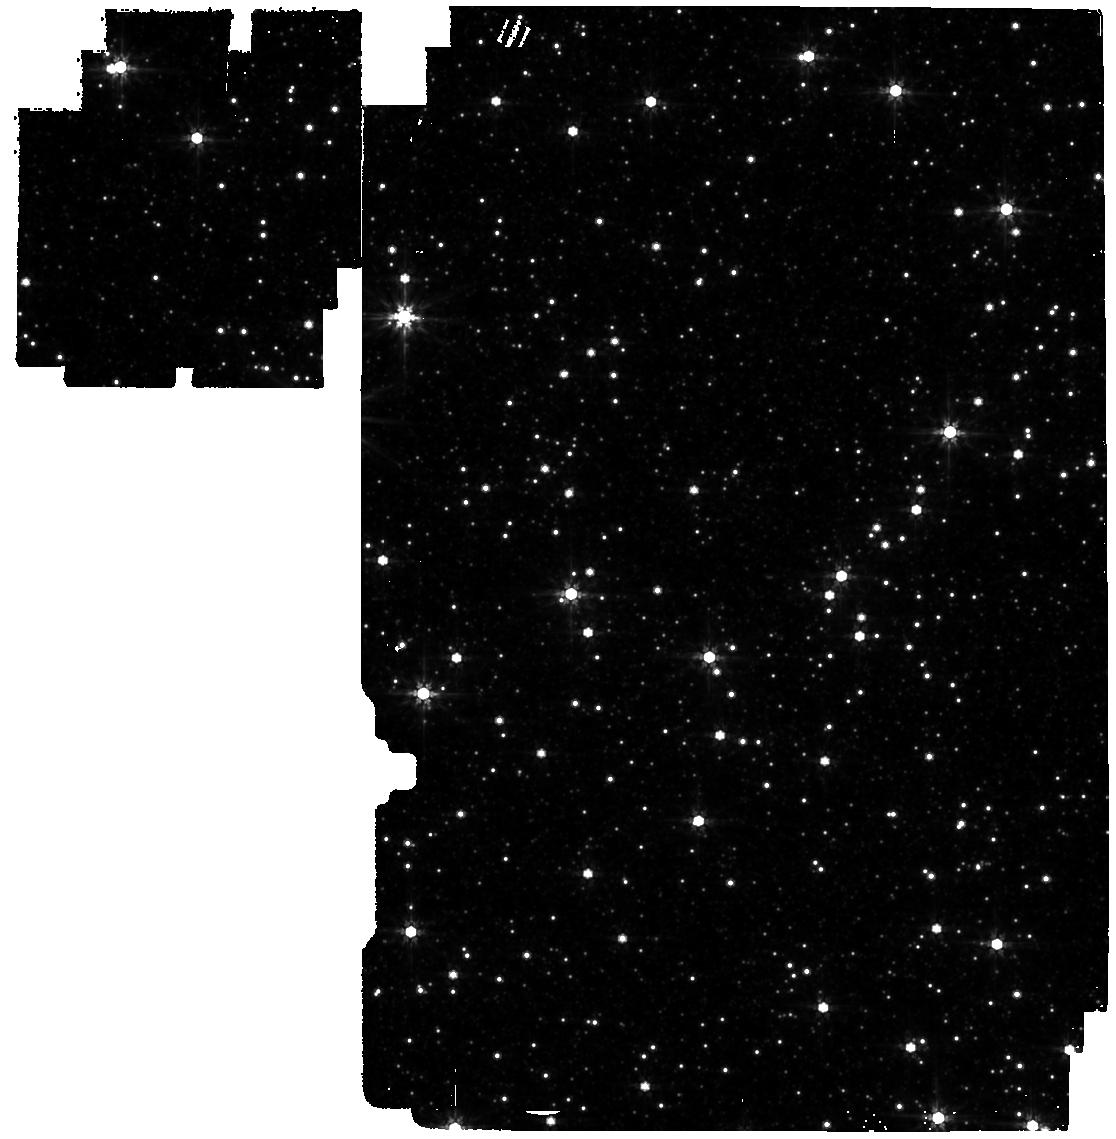
Target: OMEGACEN. Instrument: MIRI. Filter: F770W. Exposure: 35 min. Observation ID: jw04343-o001_t001_miri_f770w

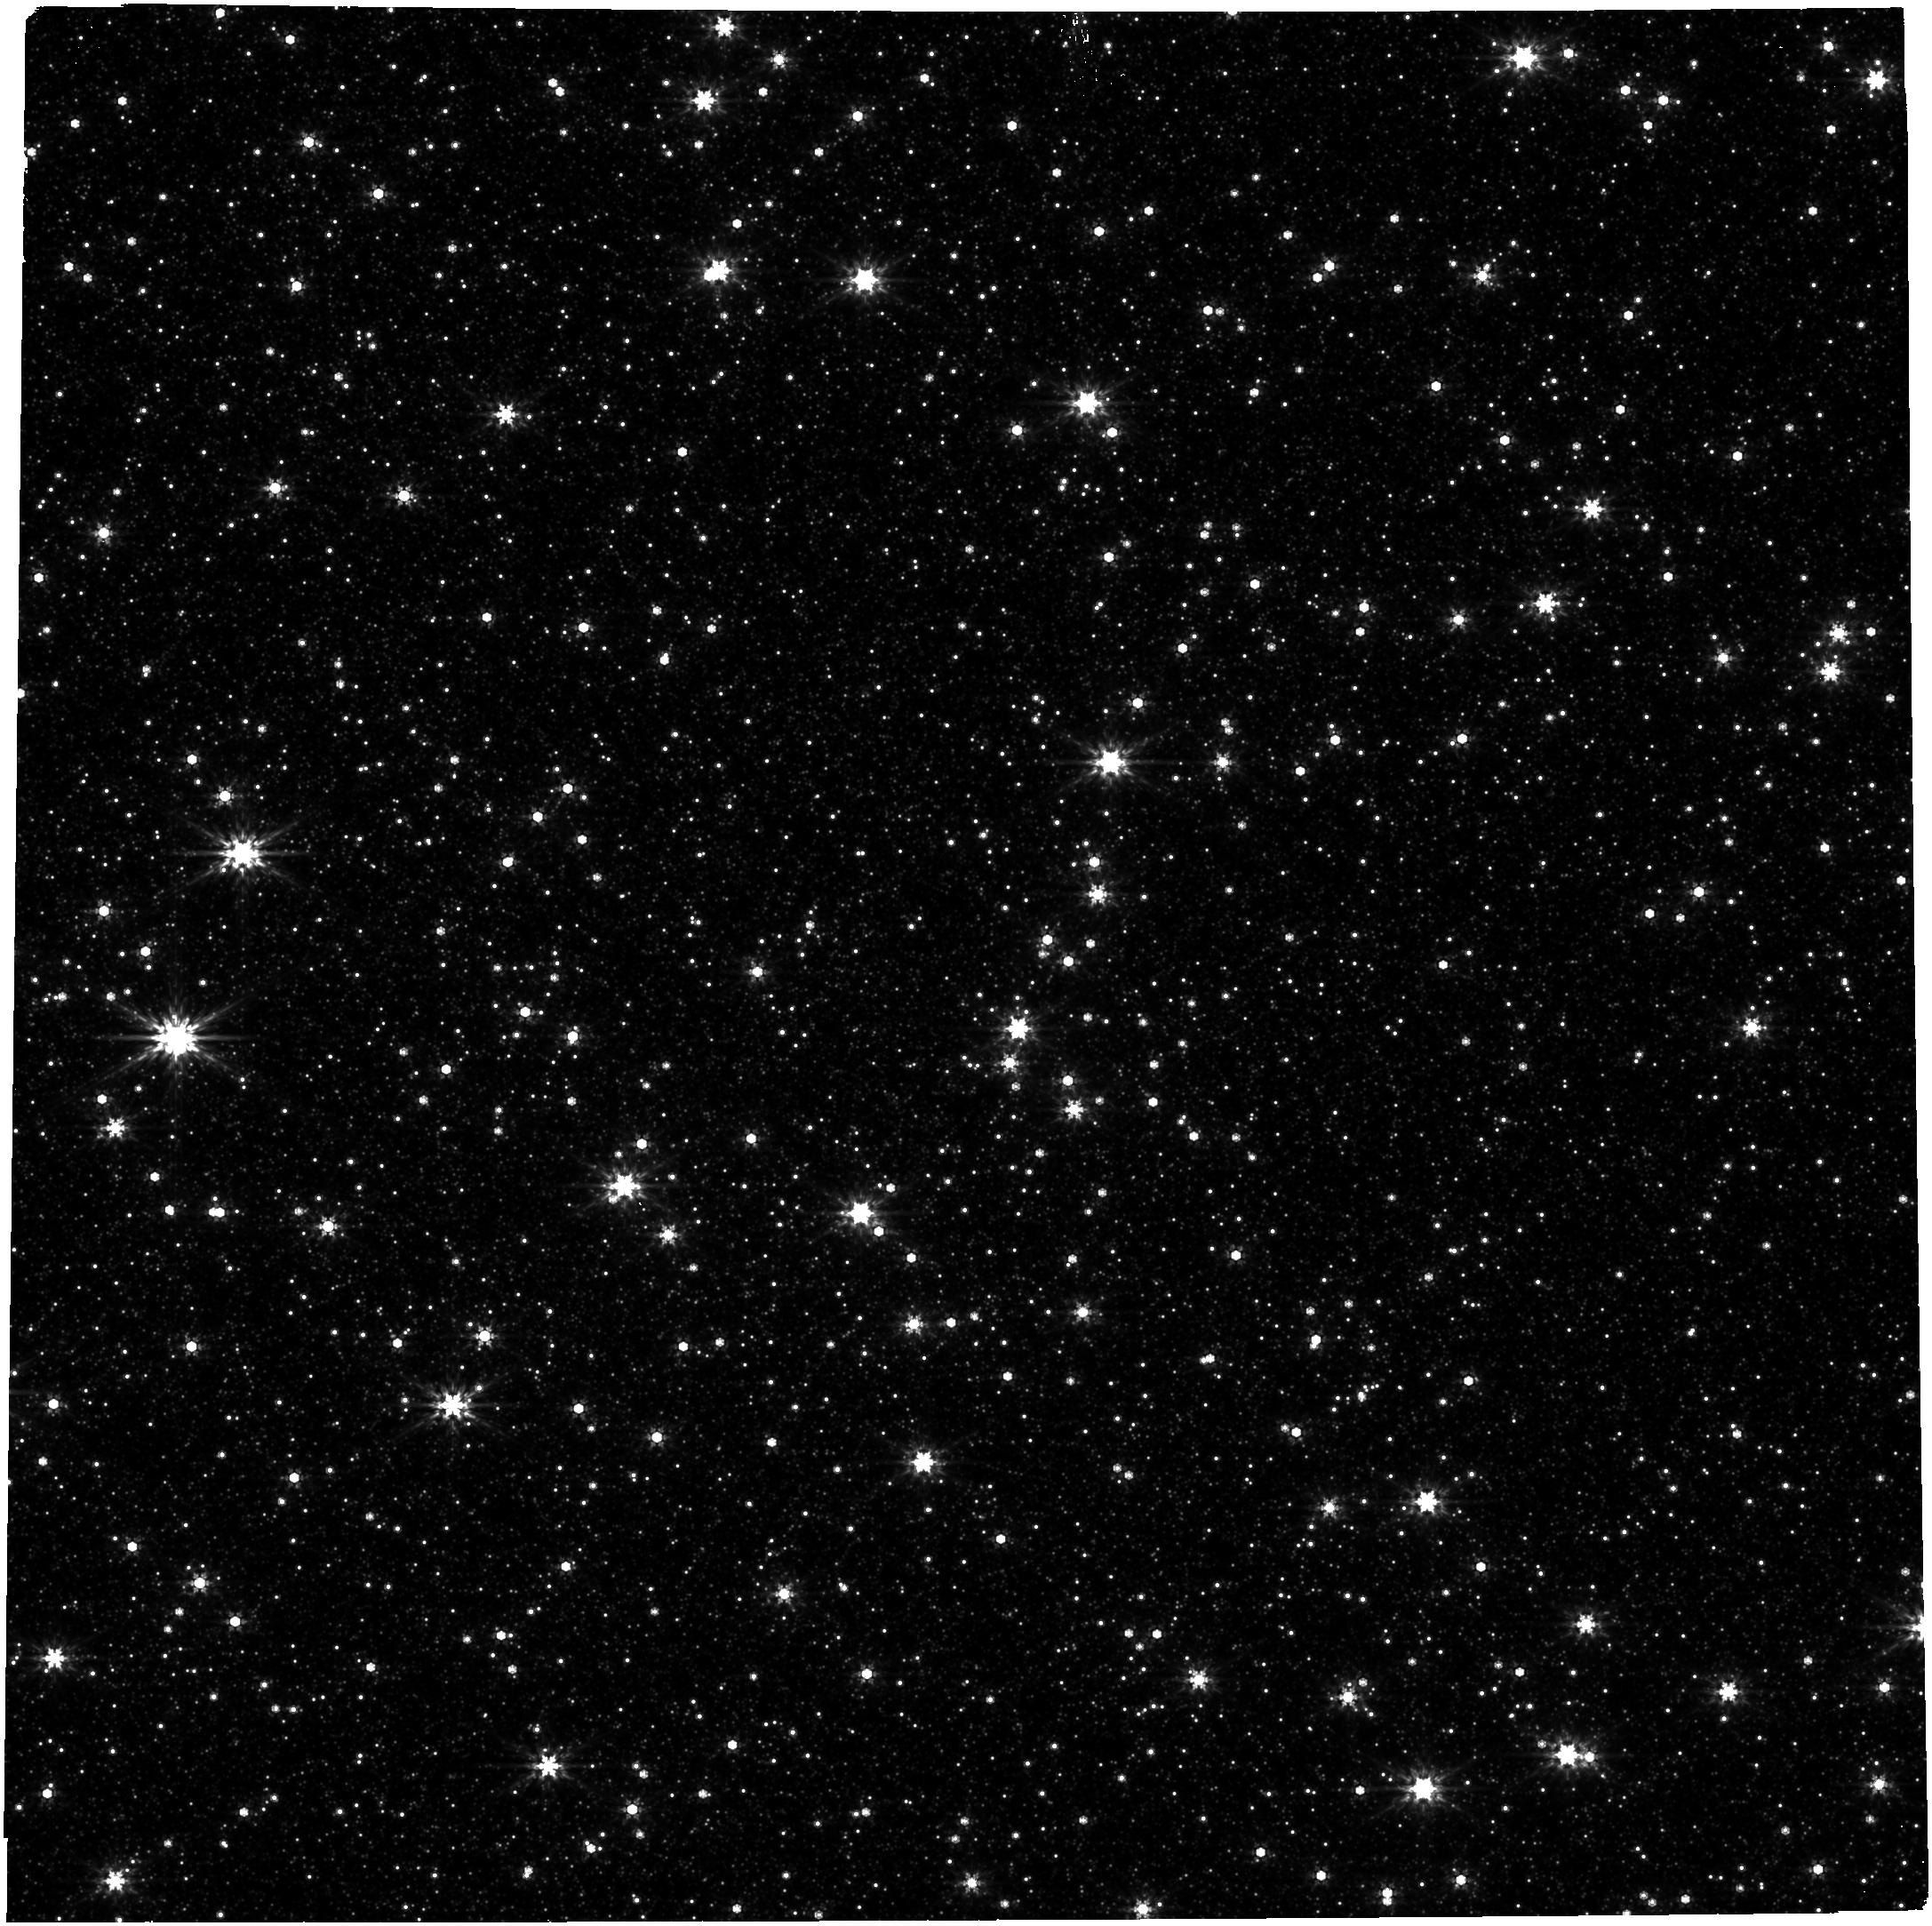
Target: OMEGACEN. Instrument: NIRCAM. Filter: F444W. Exposure: 10 min. Observation ID: jw04343-o002_t001_nircam_clear-f444w

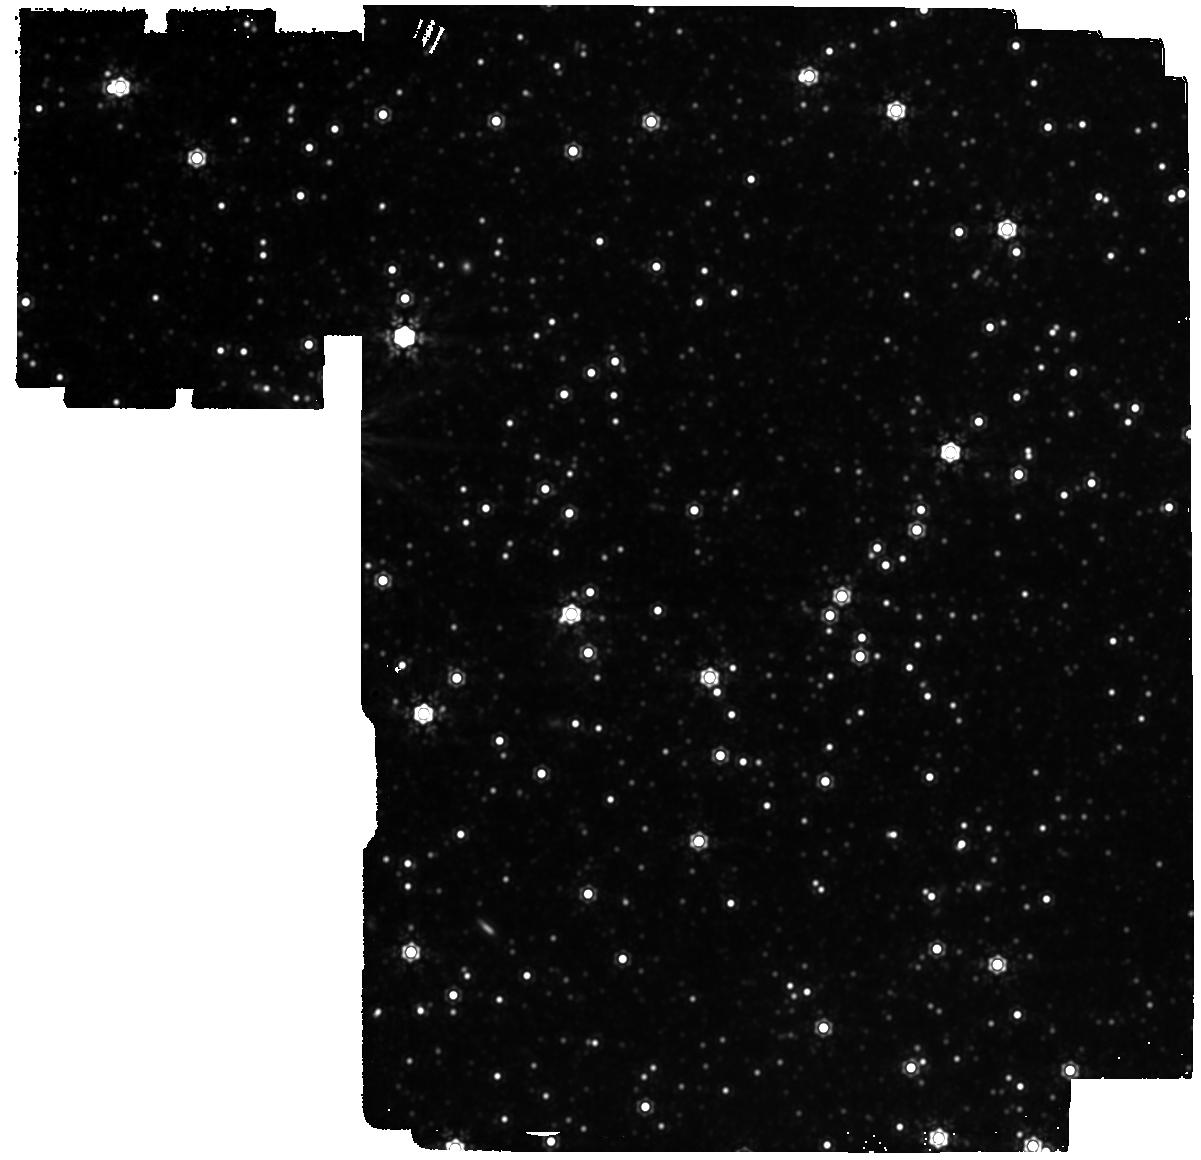
Target: OMEGACEN. Instrument: MIRI. Filter: F1500W. Exposure: 1.9 h. Observation ID: jw04343-o001_t001_miri_f1500w

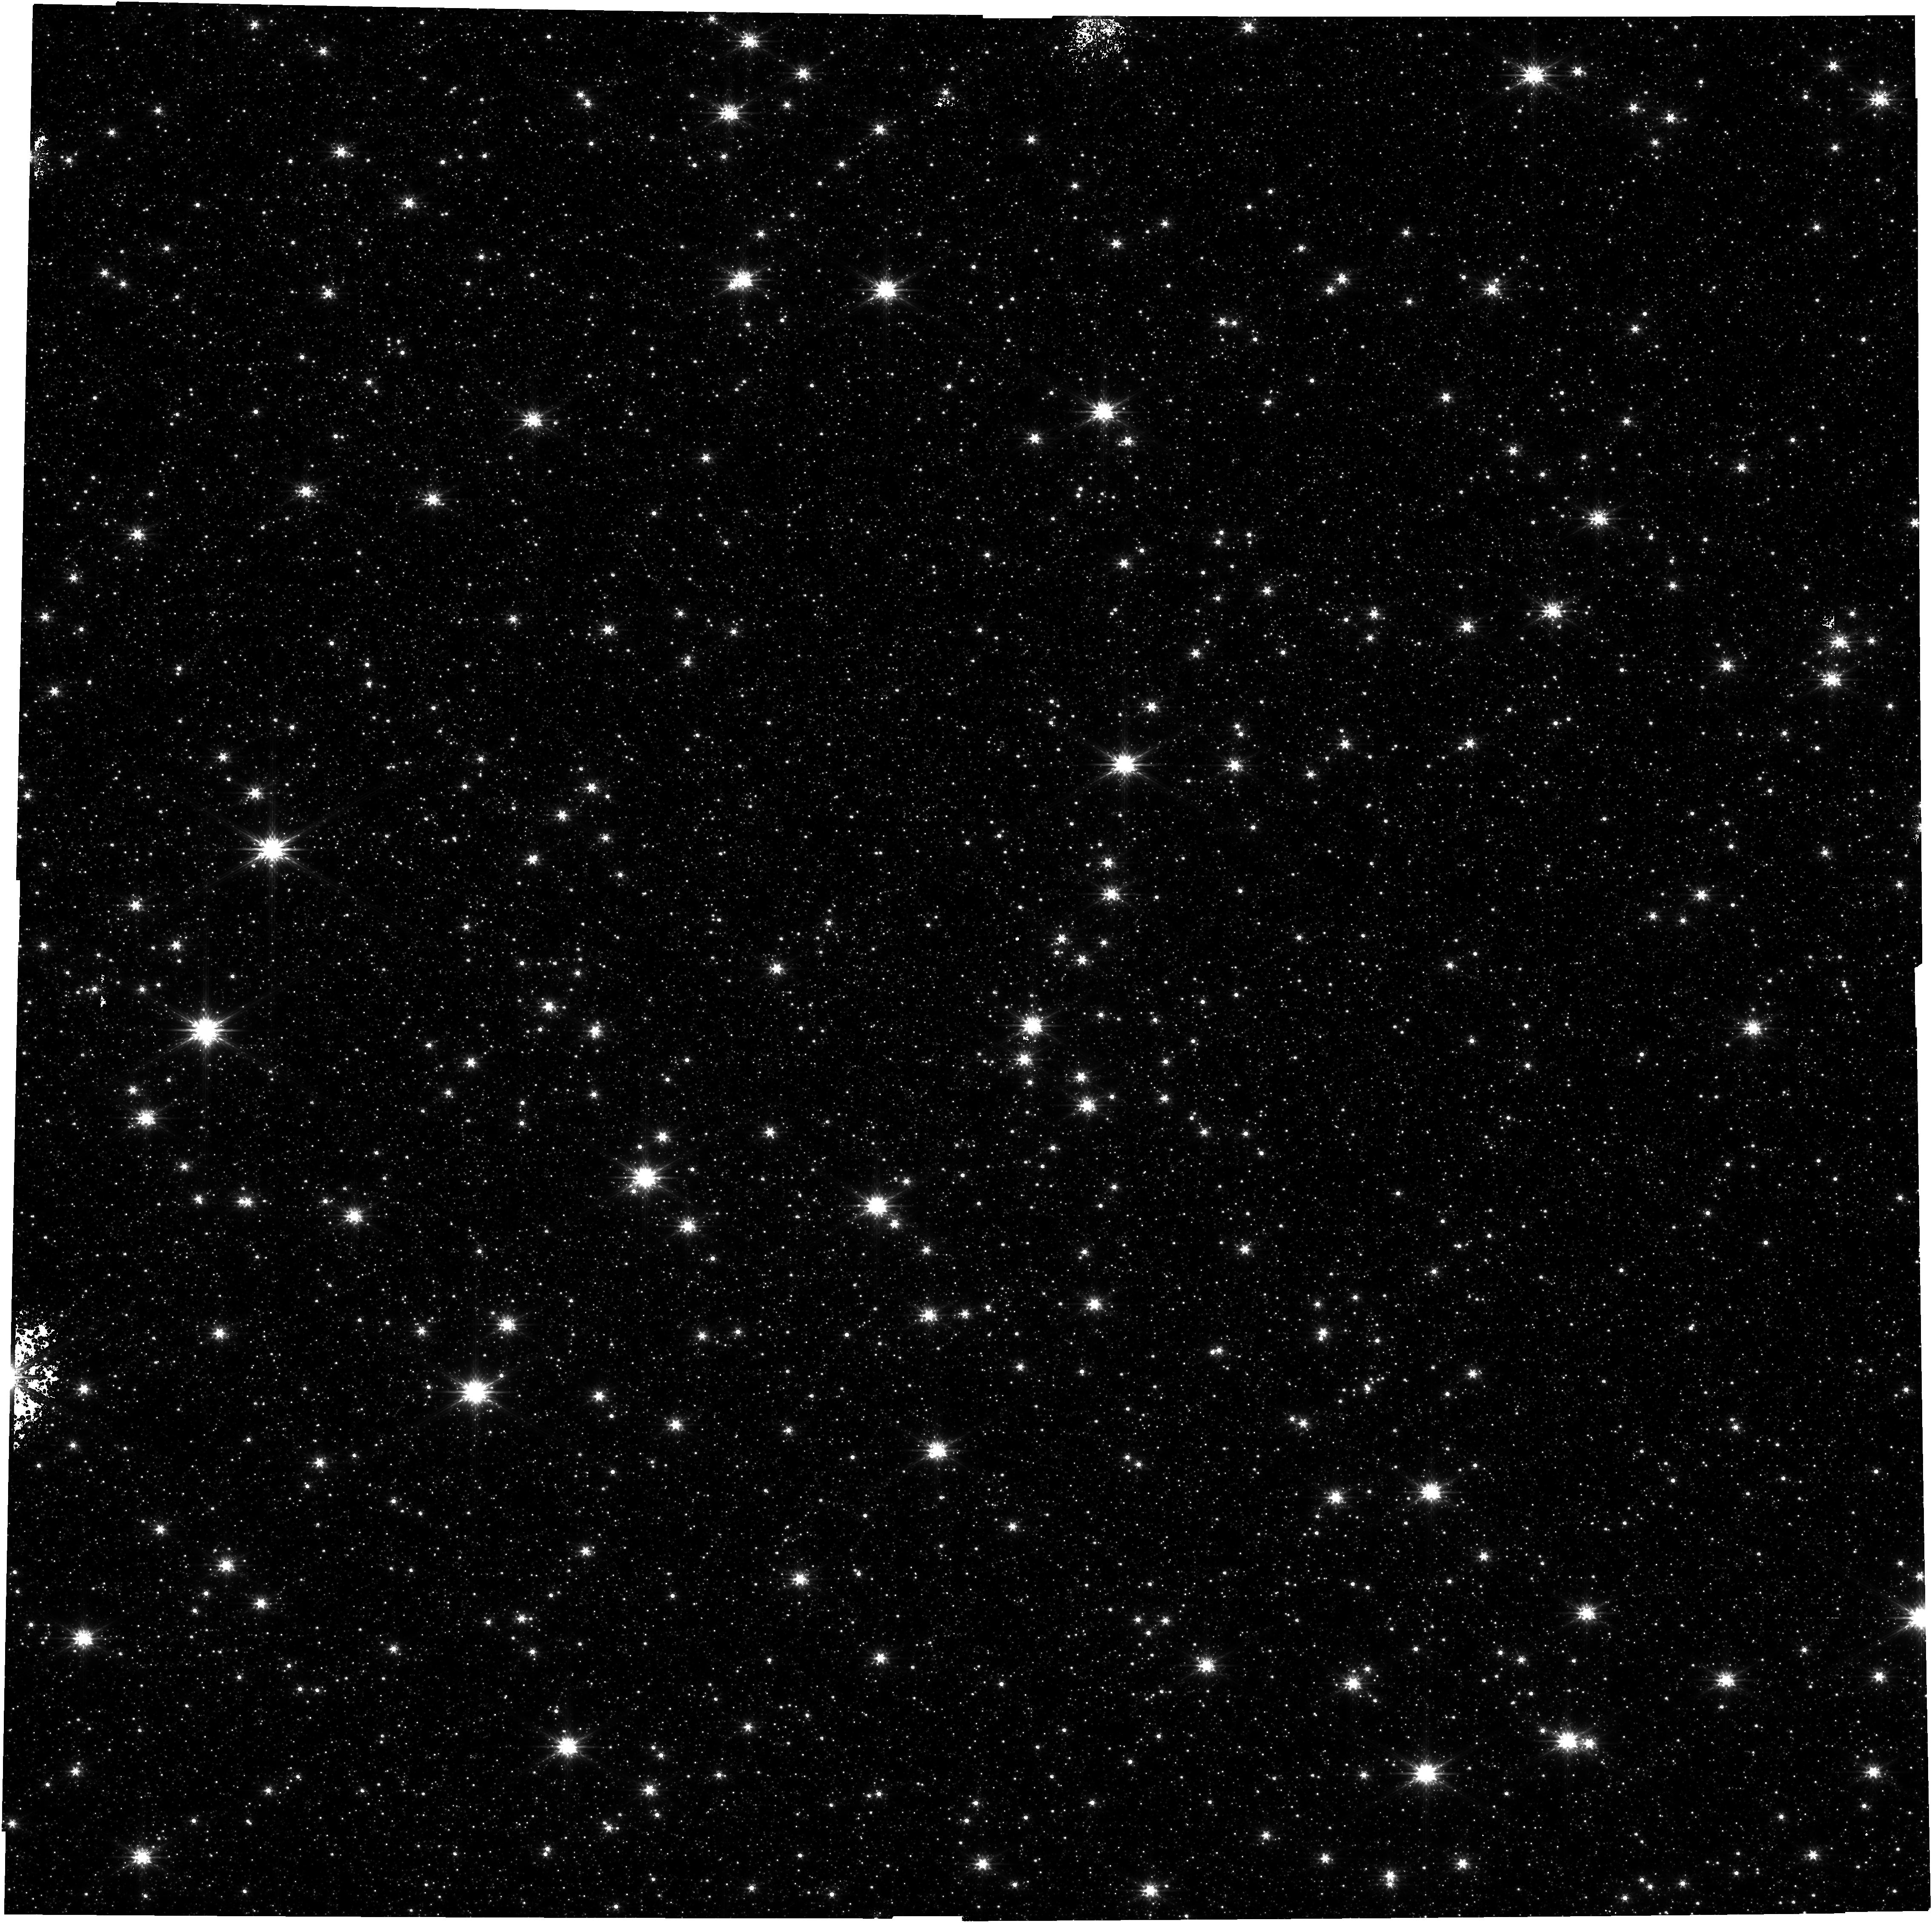
Target: OMEGACEN. Instrument: NIRCAM. Filter: F200W. Exposure: 10 min. Observation ID: jw04343-o002_t001_nircam_clear-f200w

Hunting for IMBHs in the Omega Centauri Globular Cluster (PI: Kargaltsev, Oleg Y.)

We propose to use the outstanding IR sensitivity and superb angular resolution of JWST to search for emission from IMBH(s) in the most massive Galactic globular cluster (GC), omega Cen. The state-of-the-art ADAF models of low-rate accretion from the ambient medium predict that the spectral flux of an IMBH peaks in IR, while most of the previous searches fro IMBHs in GCs were conducted in X-rays and radio, where IMBHs can be much fainter. Omega Cen is one of the best candidates to host IMBH(s), while also being nearby and having a relatively low central stellar density. Therefore, JWST should be able to resolve even very faint sources in the core of the cluster. Observing in four bands (evenly distrubuted between 2 and 15 micron) and leveraging the existing extraordinary amount of HST data on Omega Cen (including very deep WFC3/IR observations), we will be able to detect IMBH candidates using their distinct IR-NIR colors and a lack of optical counterparts. The data from this program willalso be useful for evaluating the dust content in the globular clusters and for cross-calibration between JWST and Spitzer.